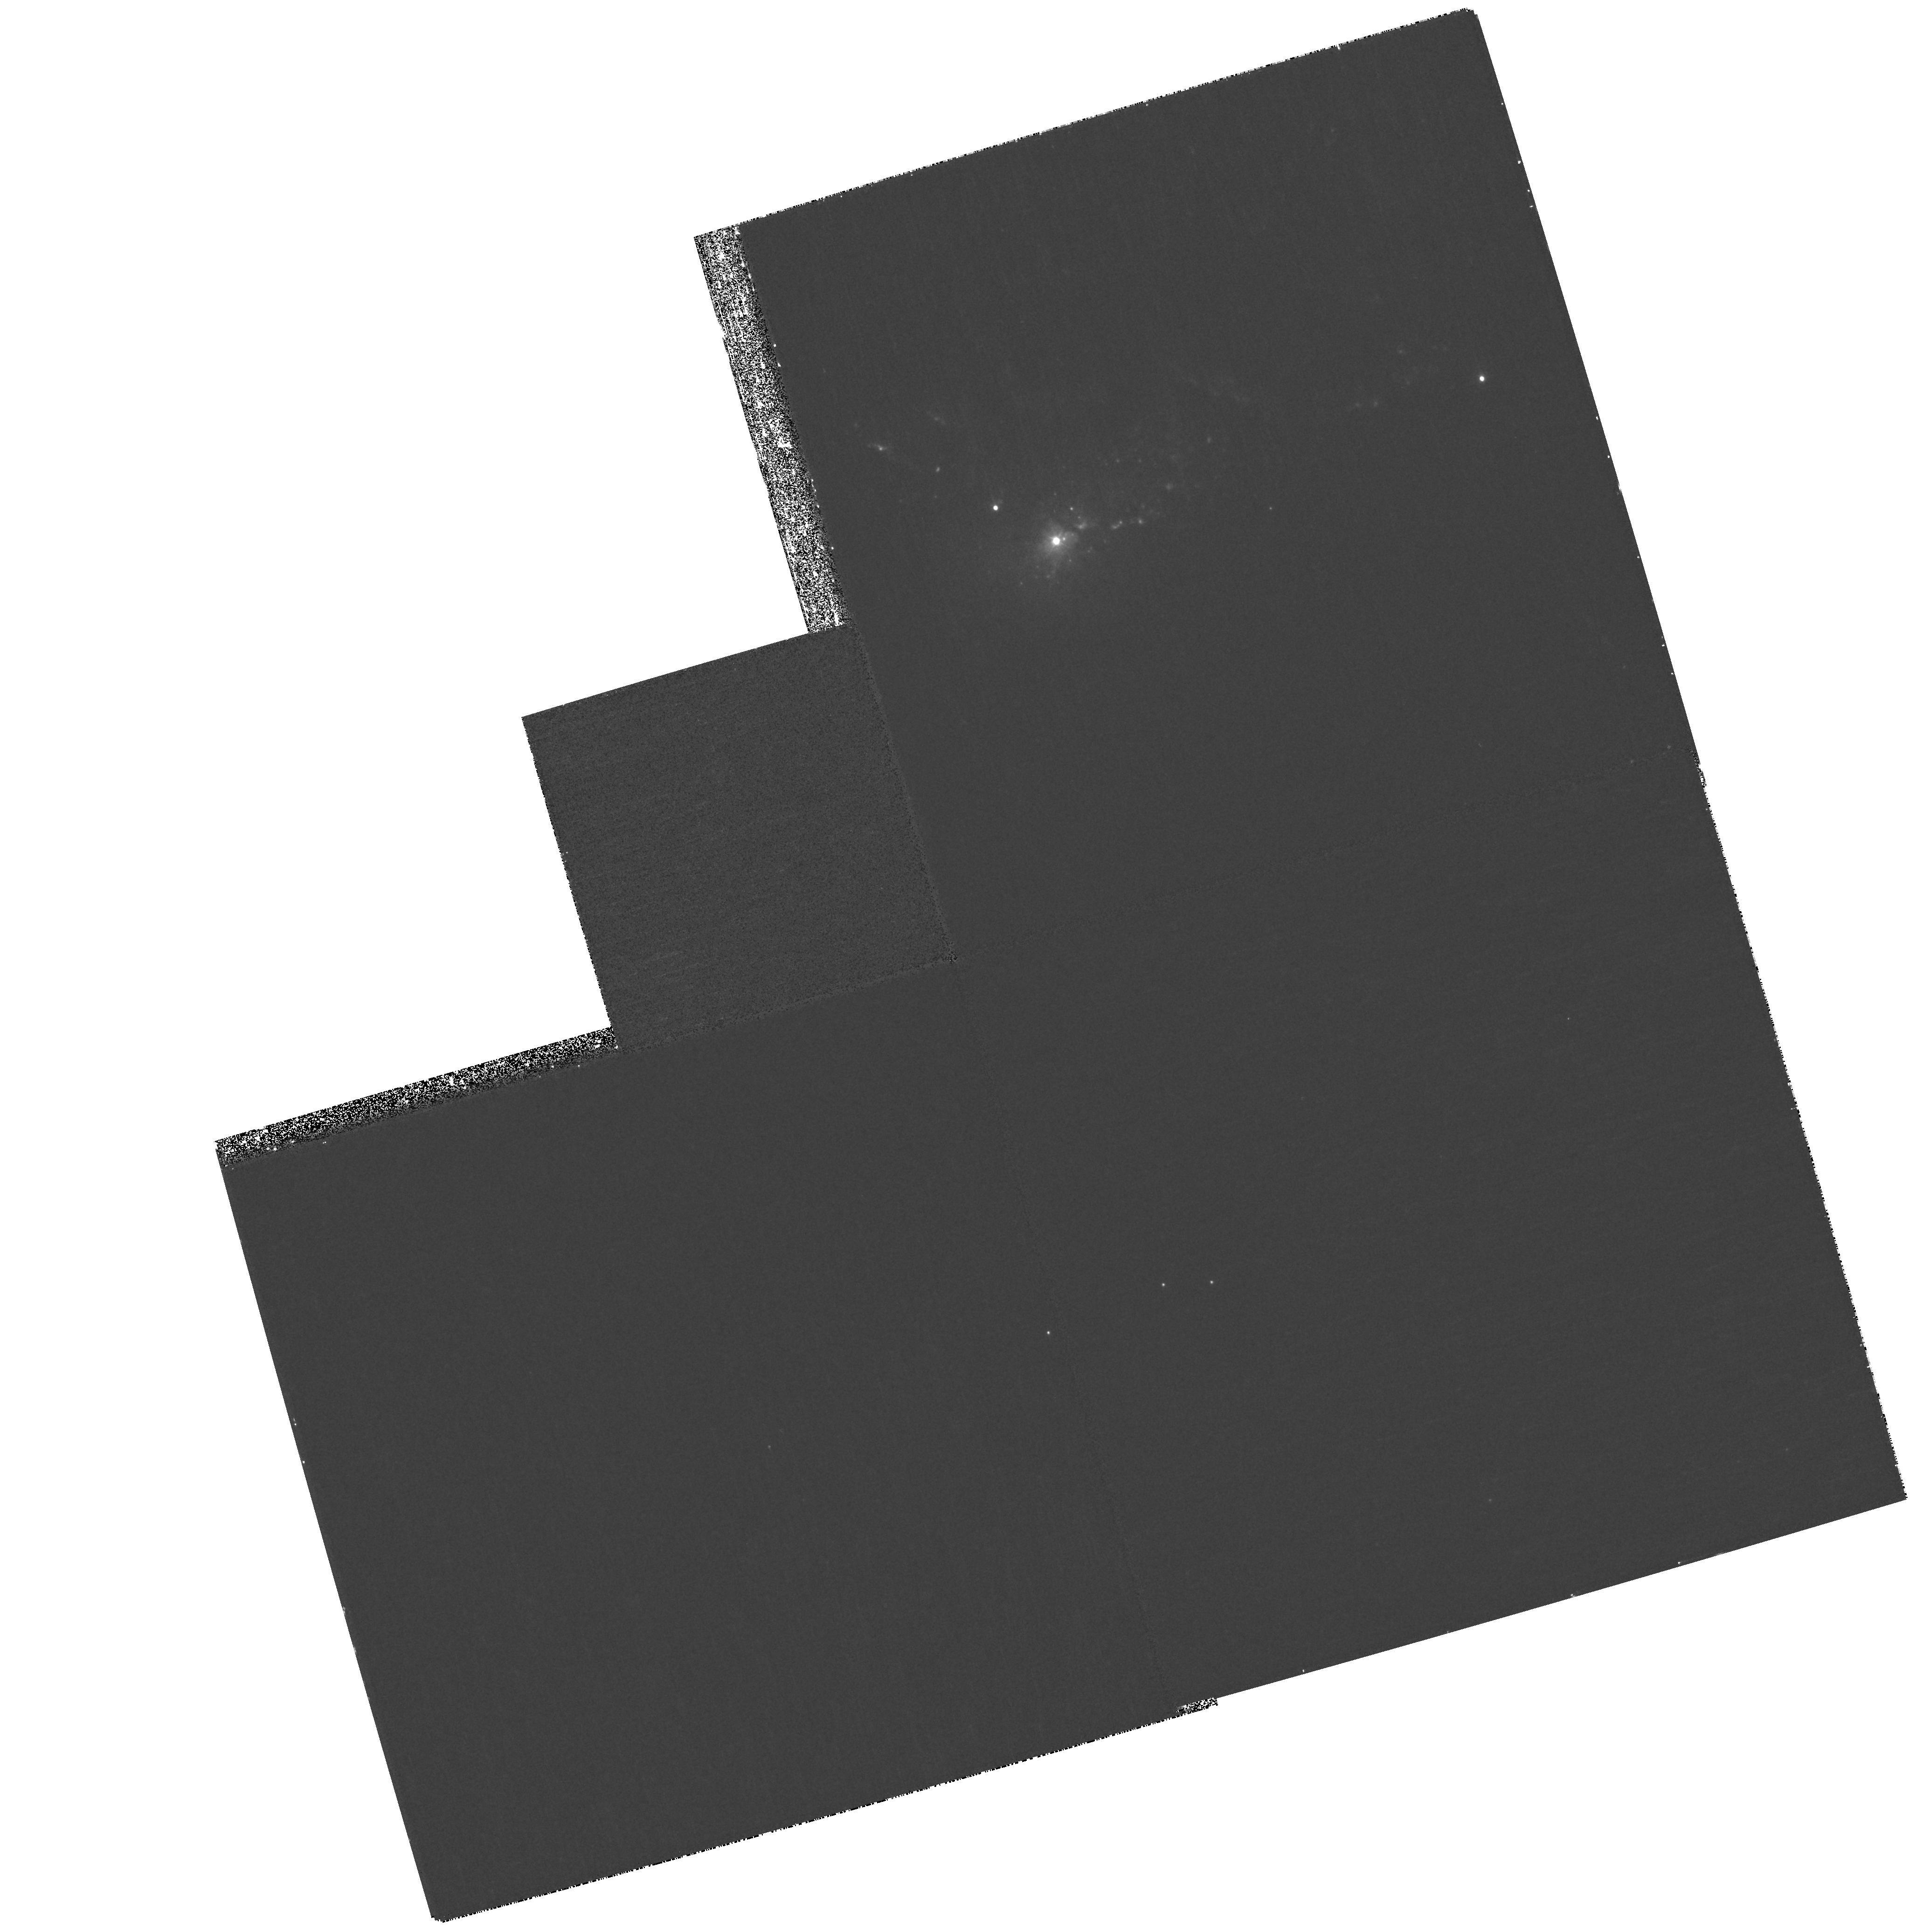
Target: NGC1275-G
Instrument: WFPC2/PC
Filter: F300W
Exposure: 27 min
Observation ID: hst_11207_a7_wfpc2_pc_f300w_ua27a7

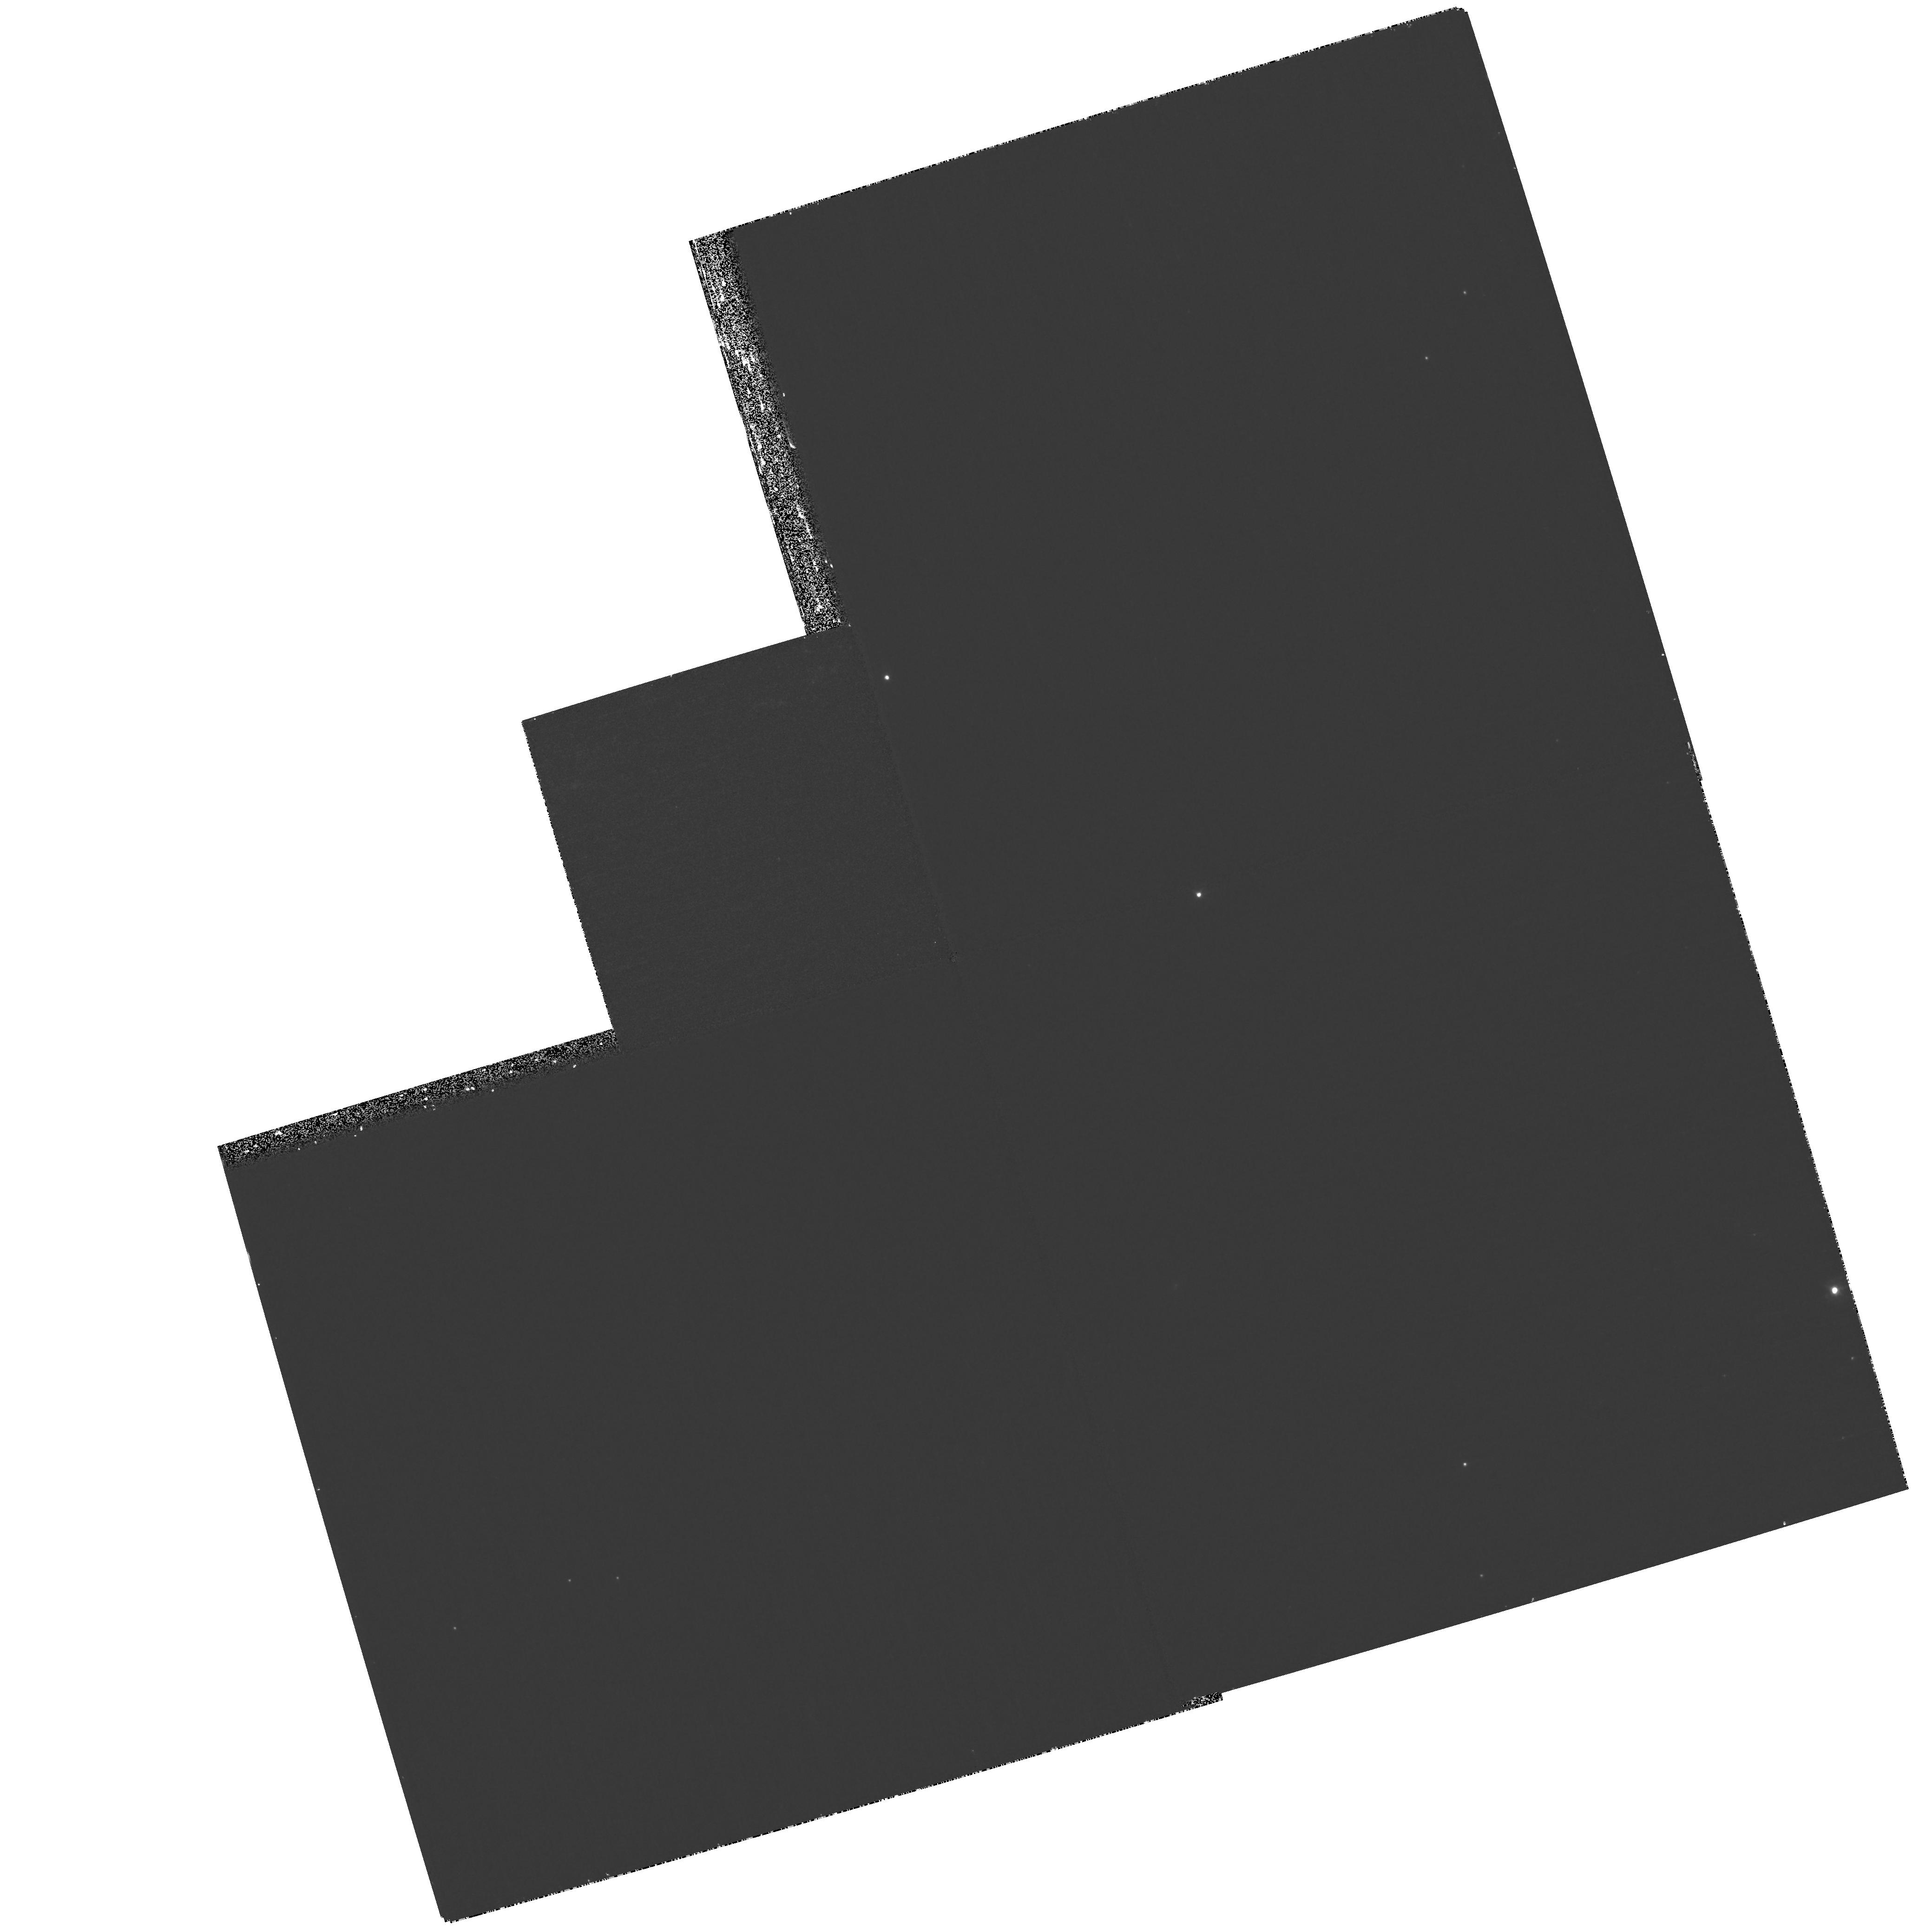
Target: NGC1275-E
Instrument: WFPC2/PC
Filter: F300W
Exposure: 27 min
Observation ID: hst_11207_a5_wfpc2_pc_f300w_ua27a5

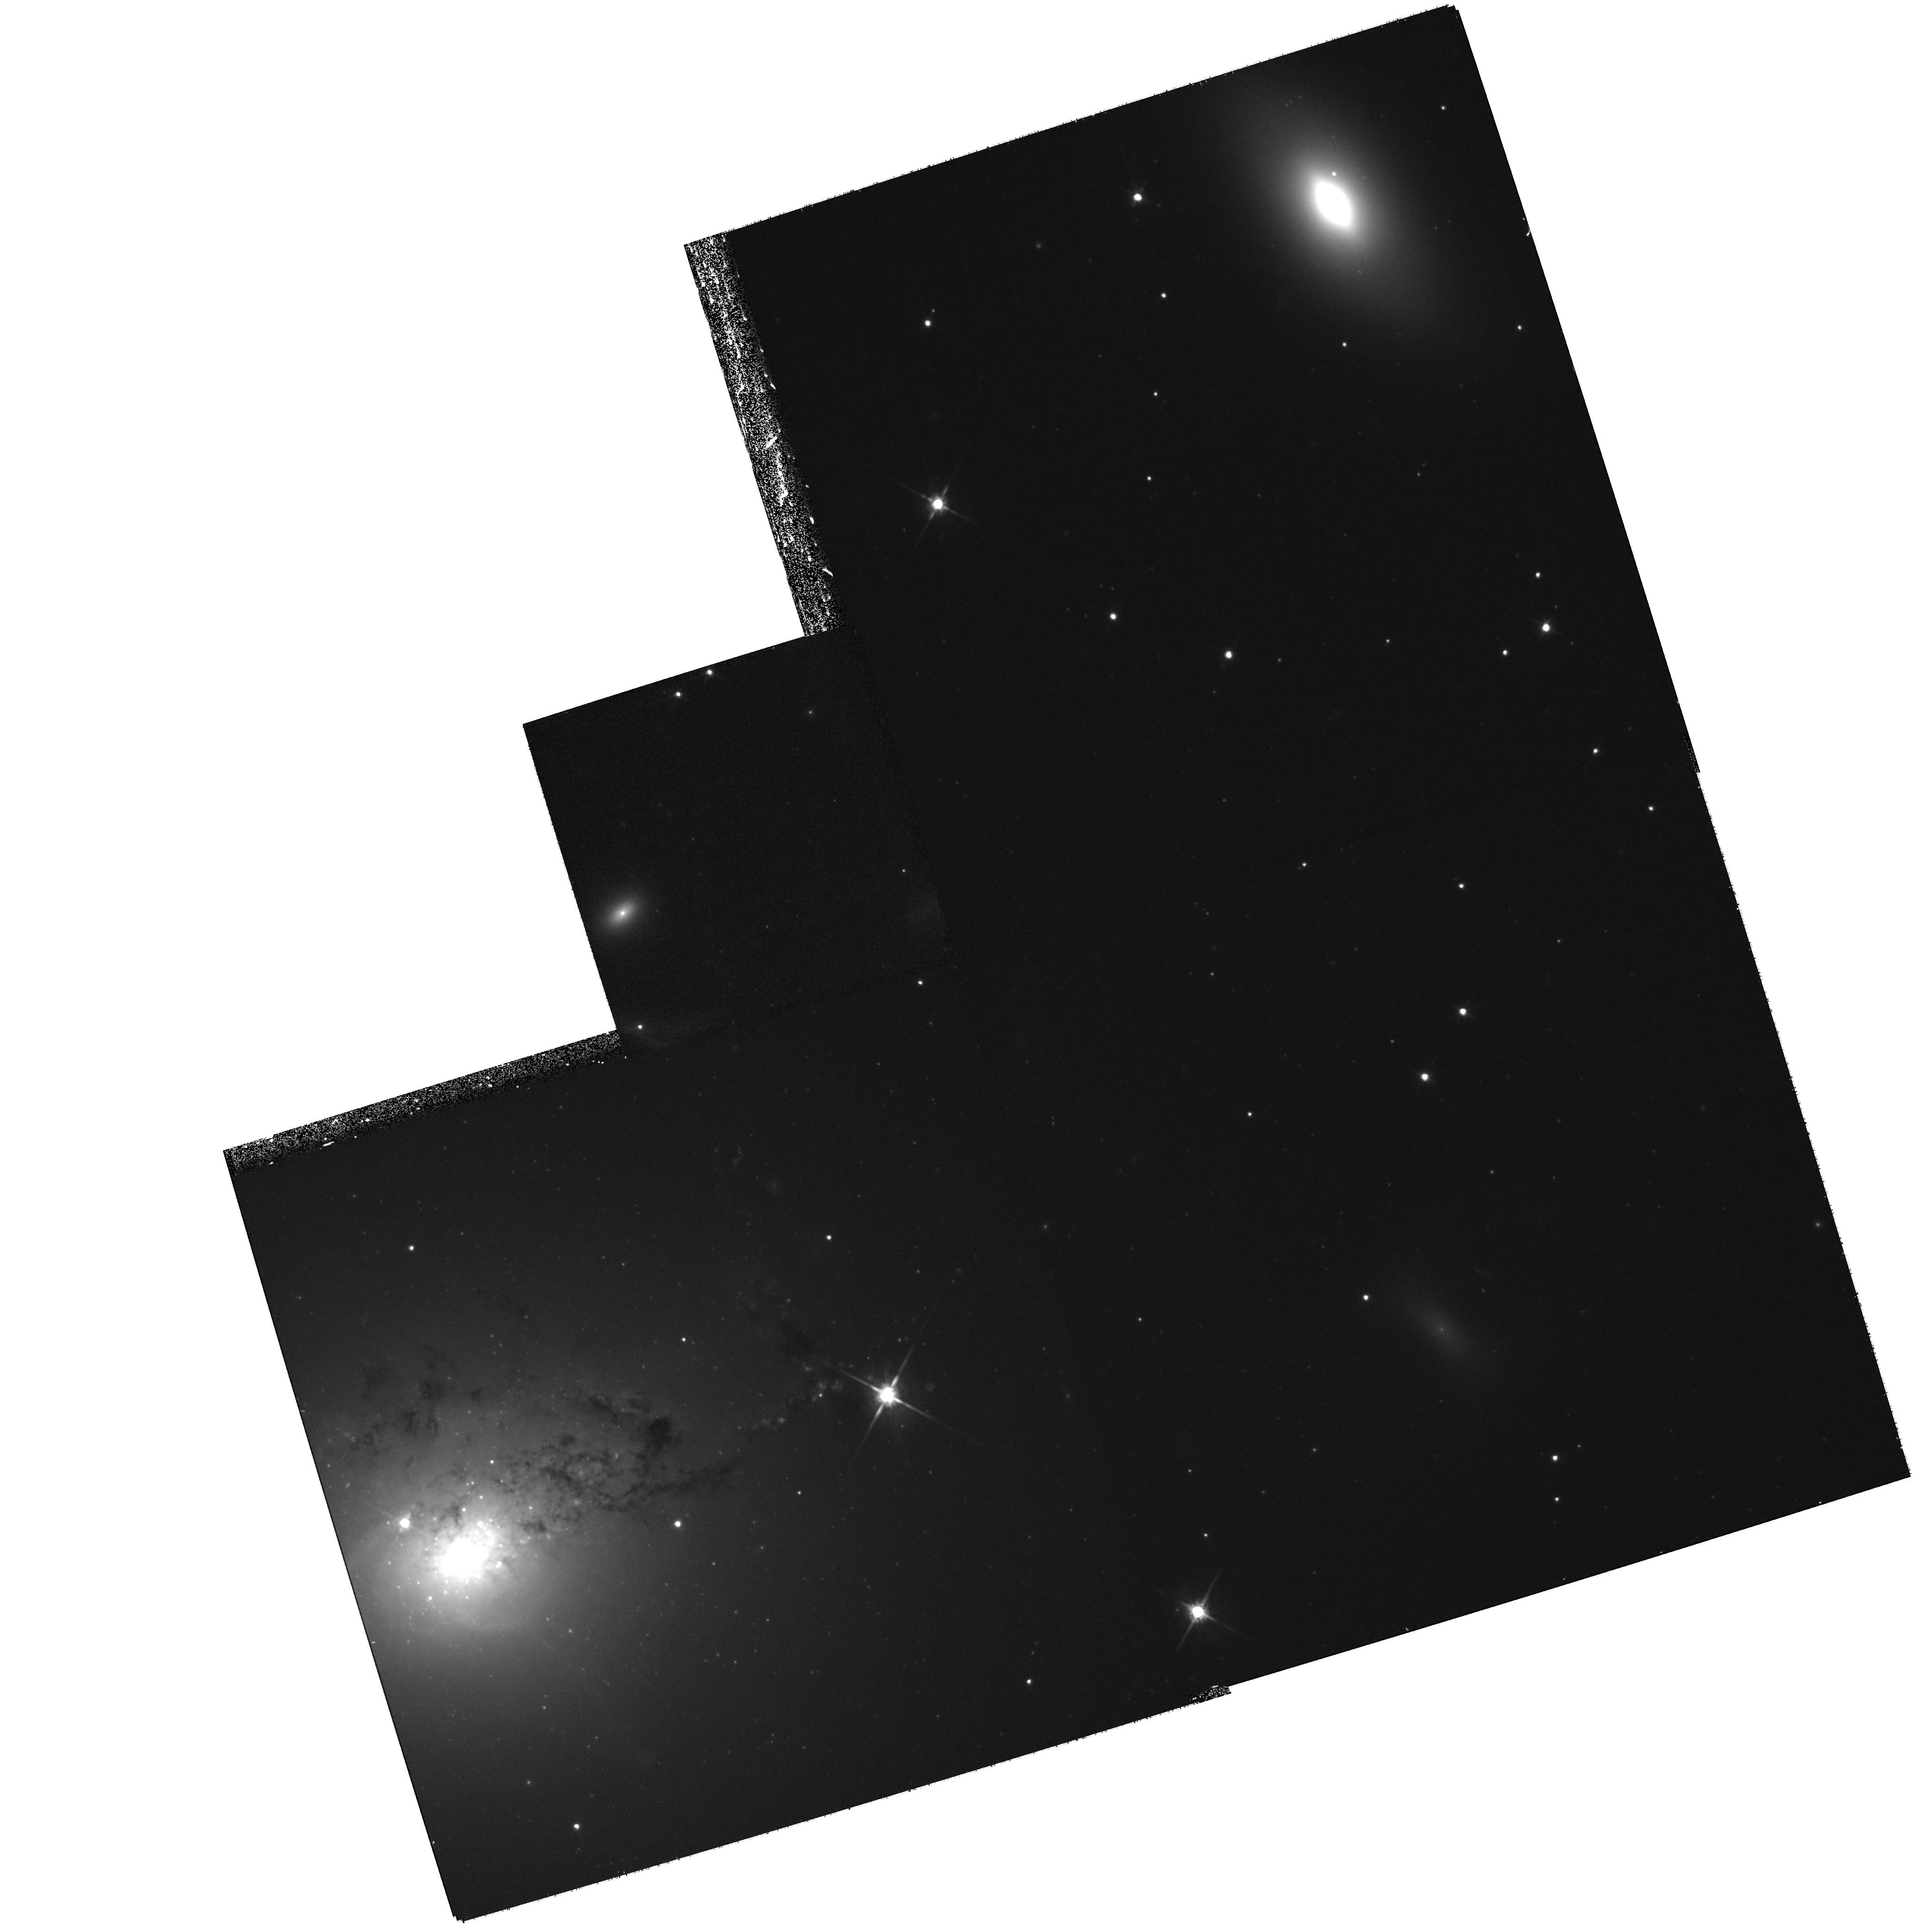
Target: NGC1275-B
Instrument: WFPC2/PC
Filter: F814W
Exposure: 27 min
Observation ID: hst_11207_a2_wfpc2_pc_f814w_ua27a2

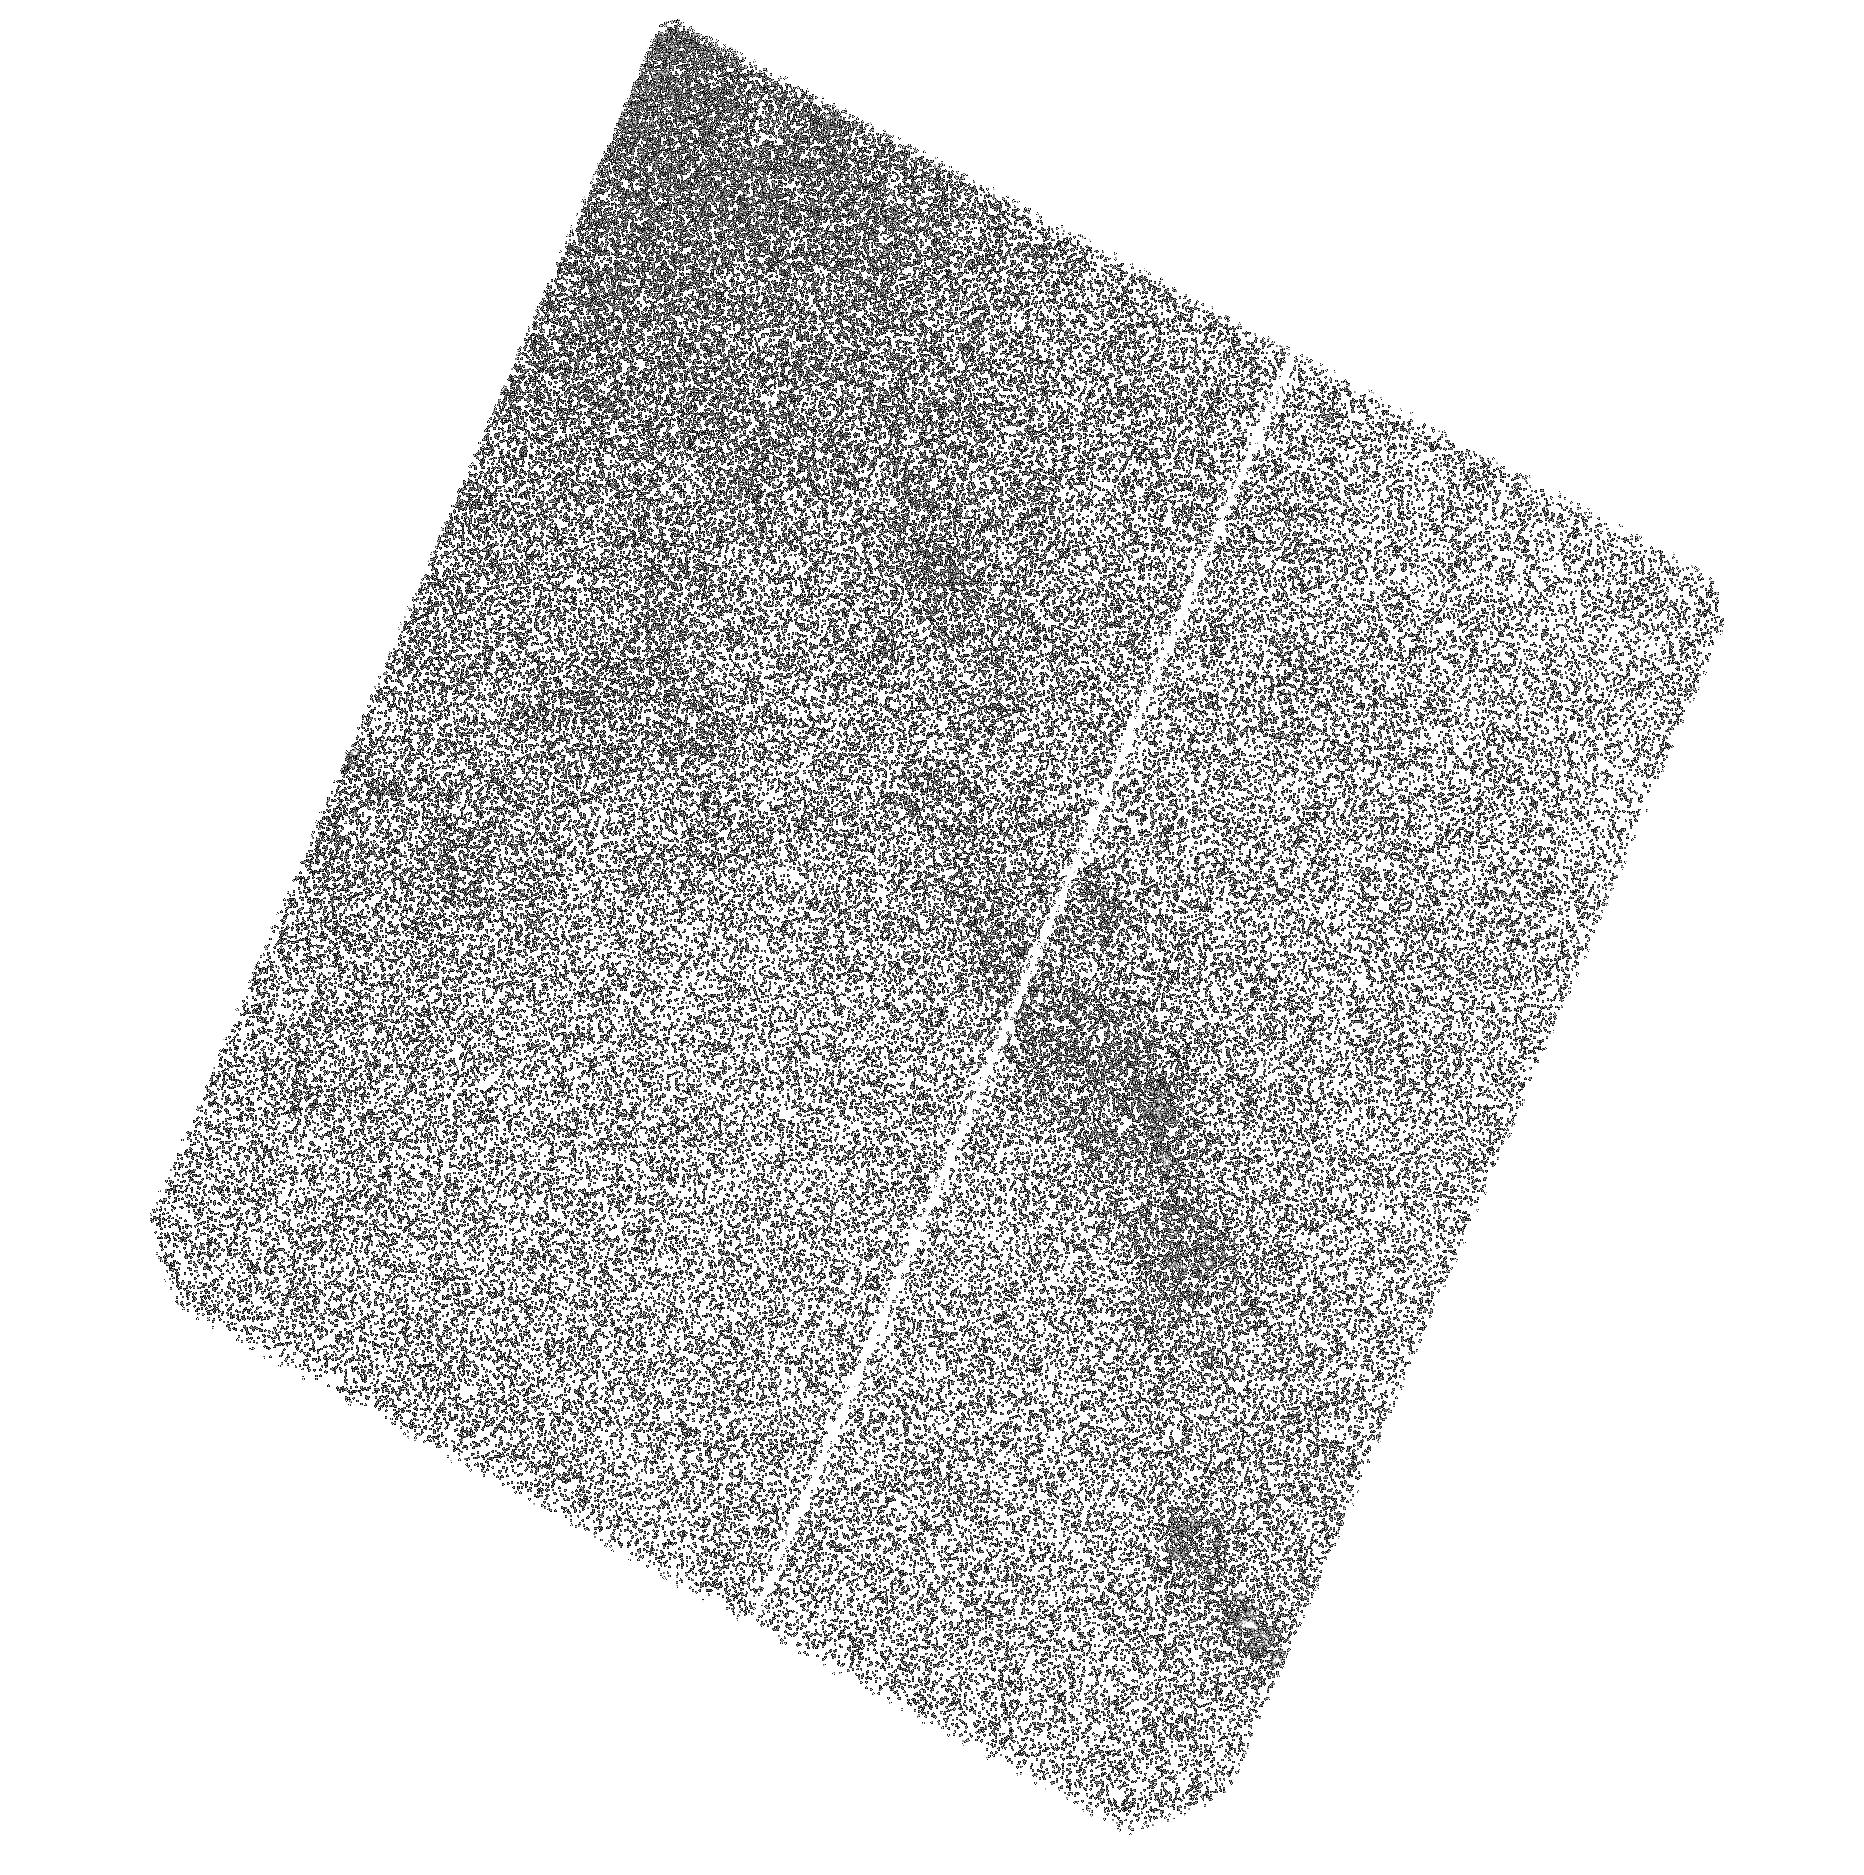
Target: NGC1275-F
Instrument: ACS/SBC
Filter: F140LP
Exposure: 43 min
Observation ID: hst_11207_06_acs_sbc_f140lp_ja2706

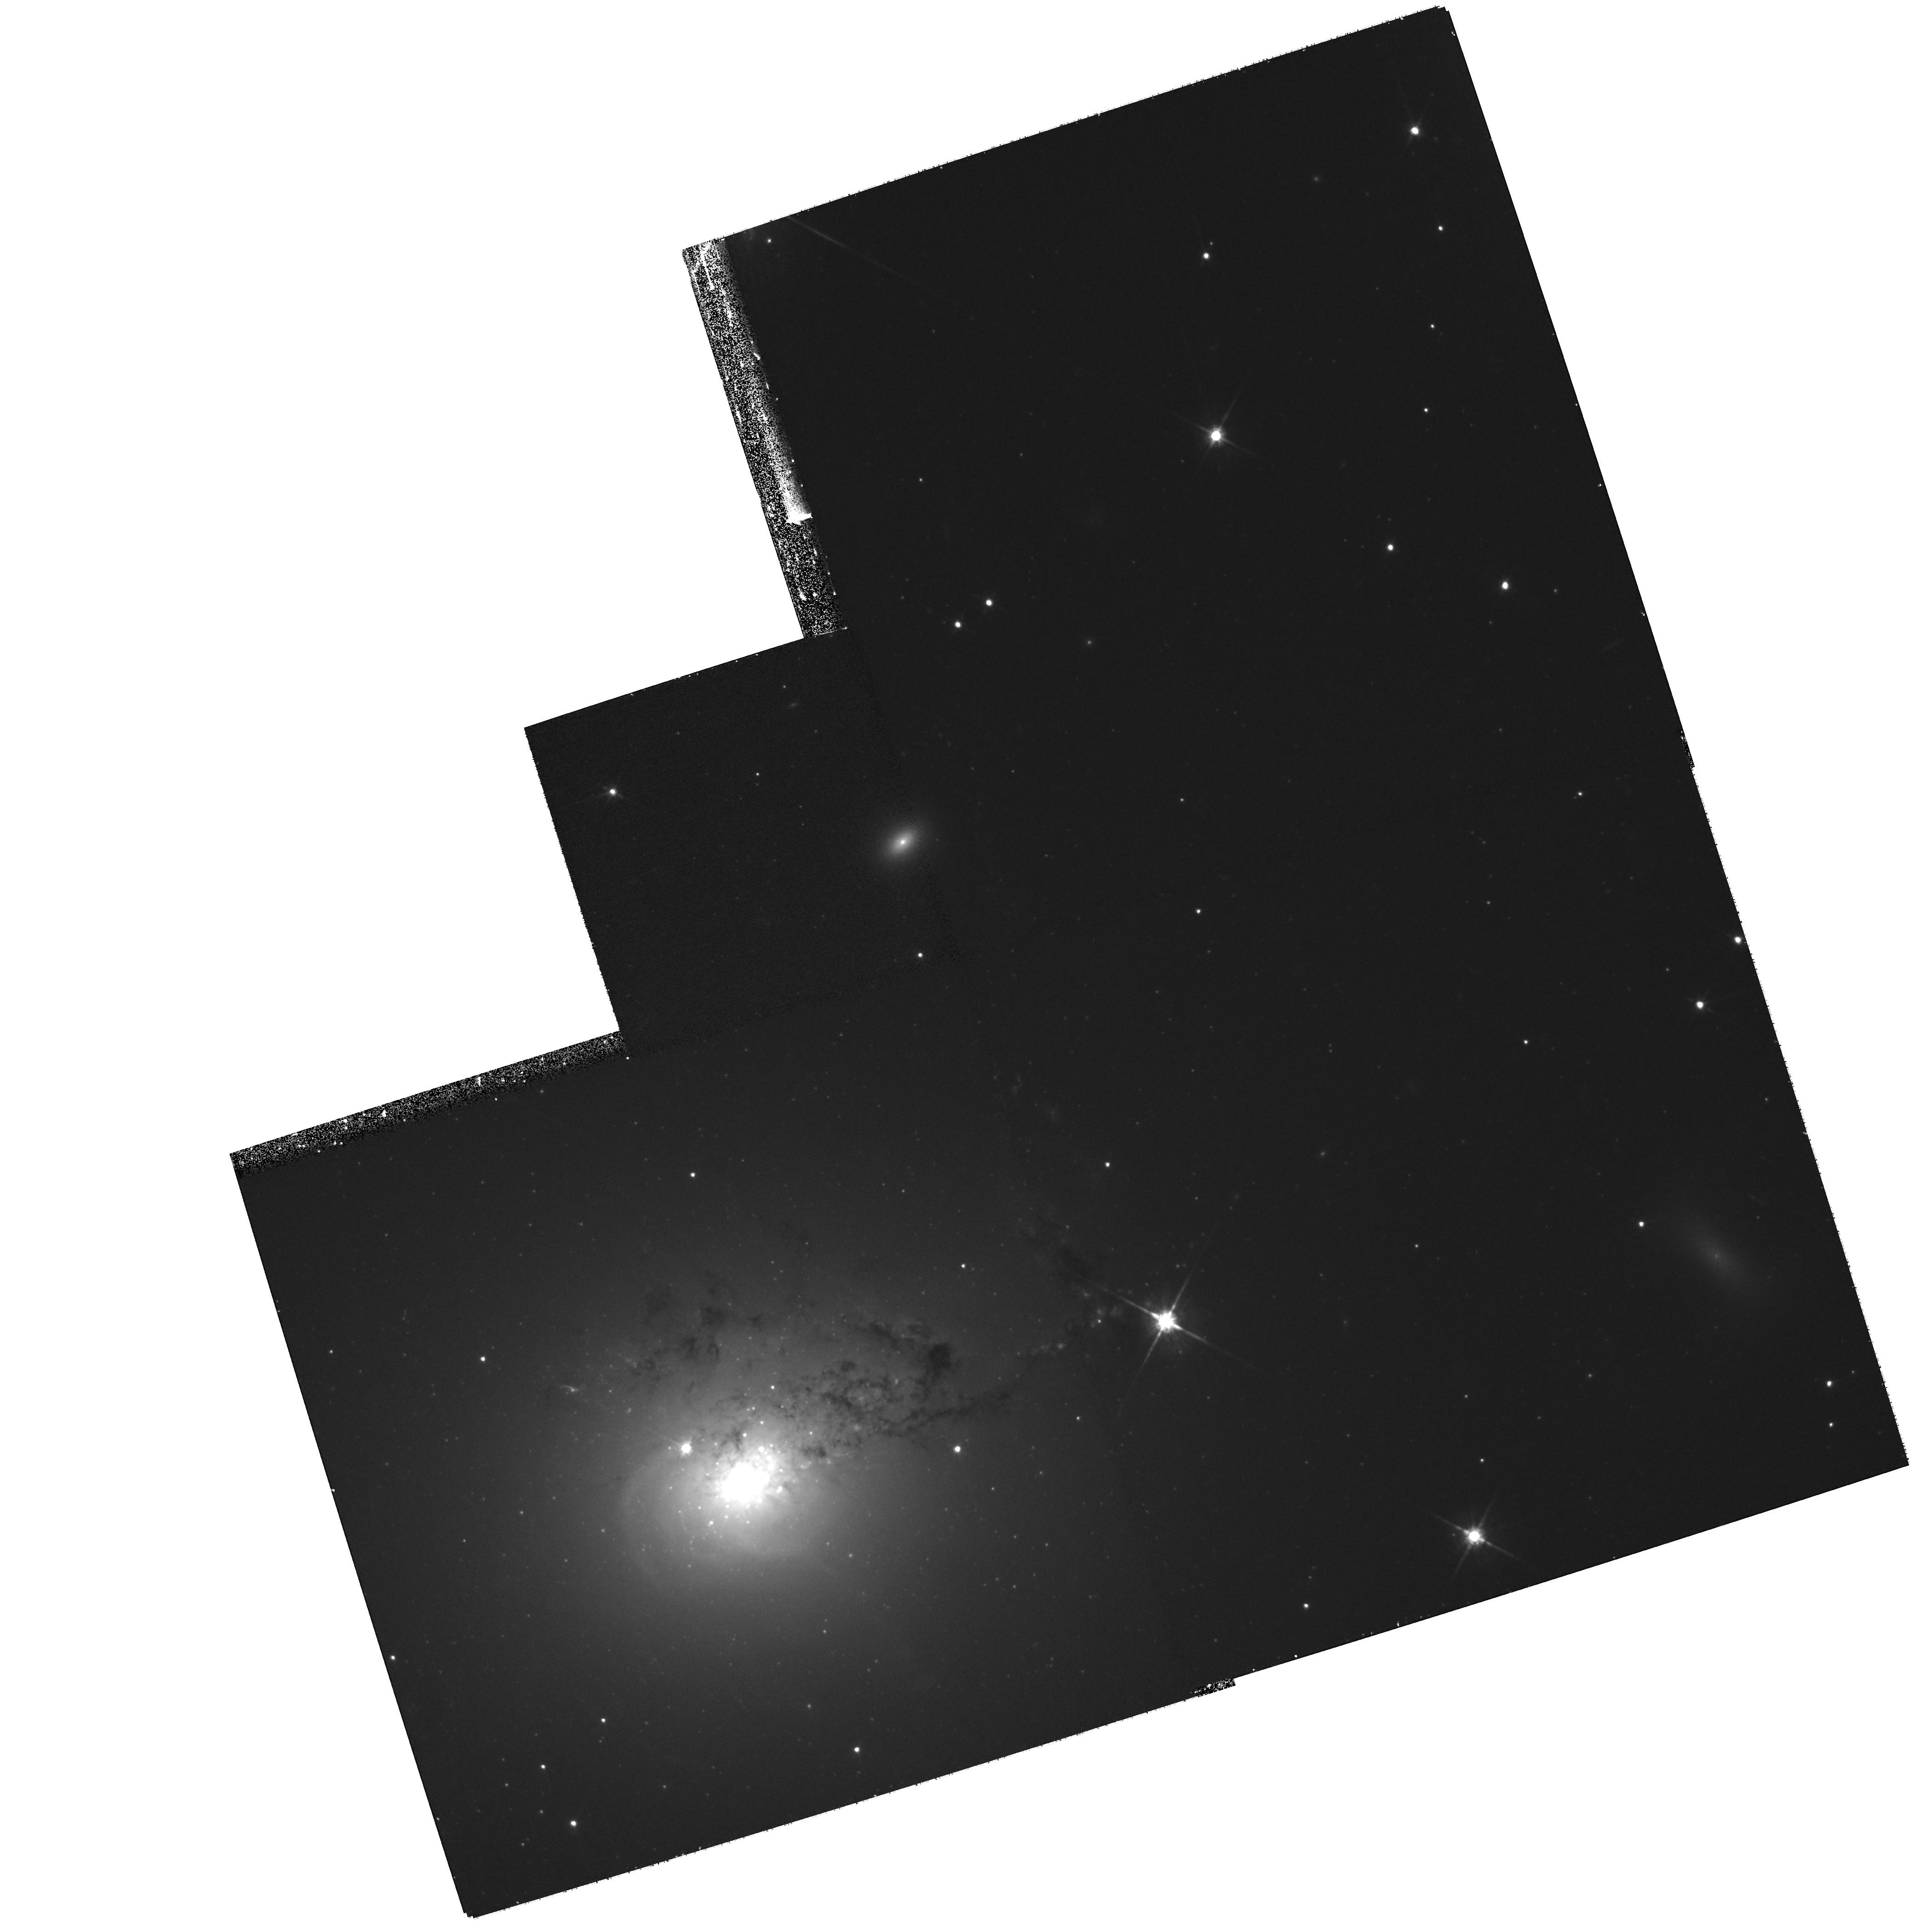
Target: NGC1275-A
Instrument: WFPC2/PC
Filter: F814W
Exposure: 27 min
Observation ID: hst_11207_a1_wfpc2_pc_f814w_ua27a1

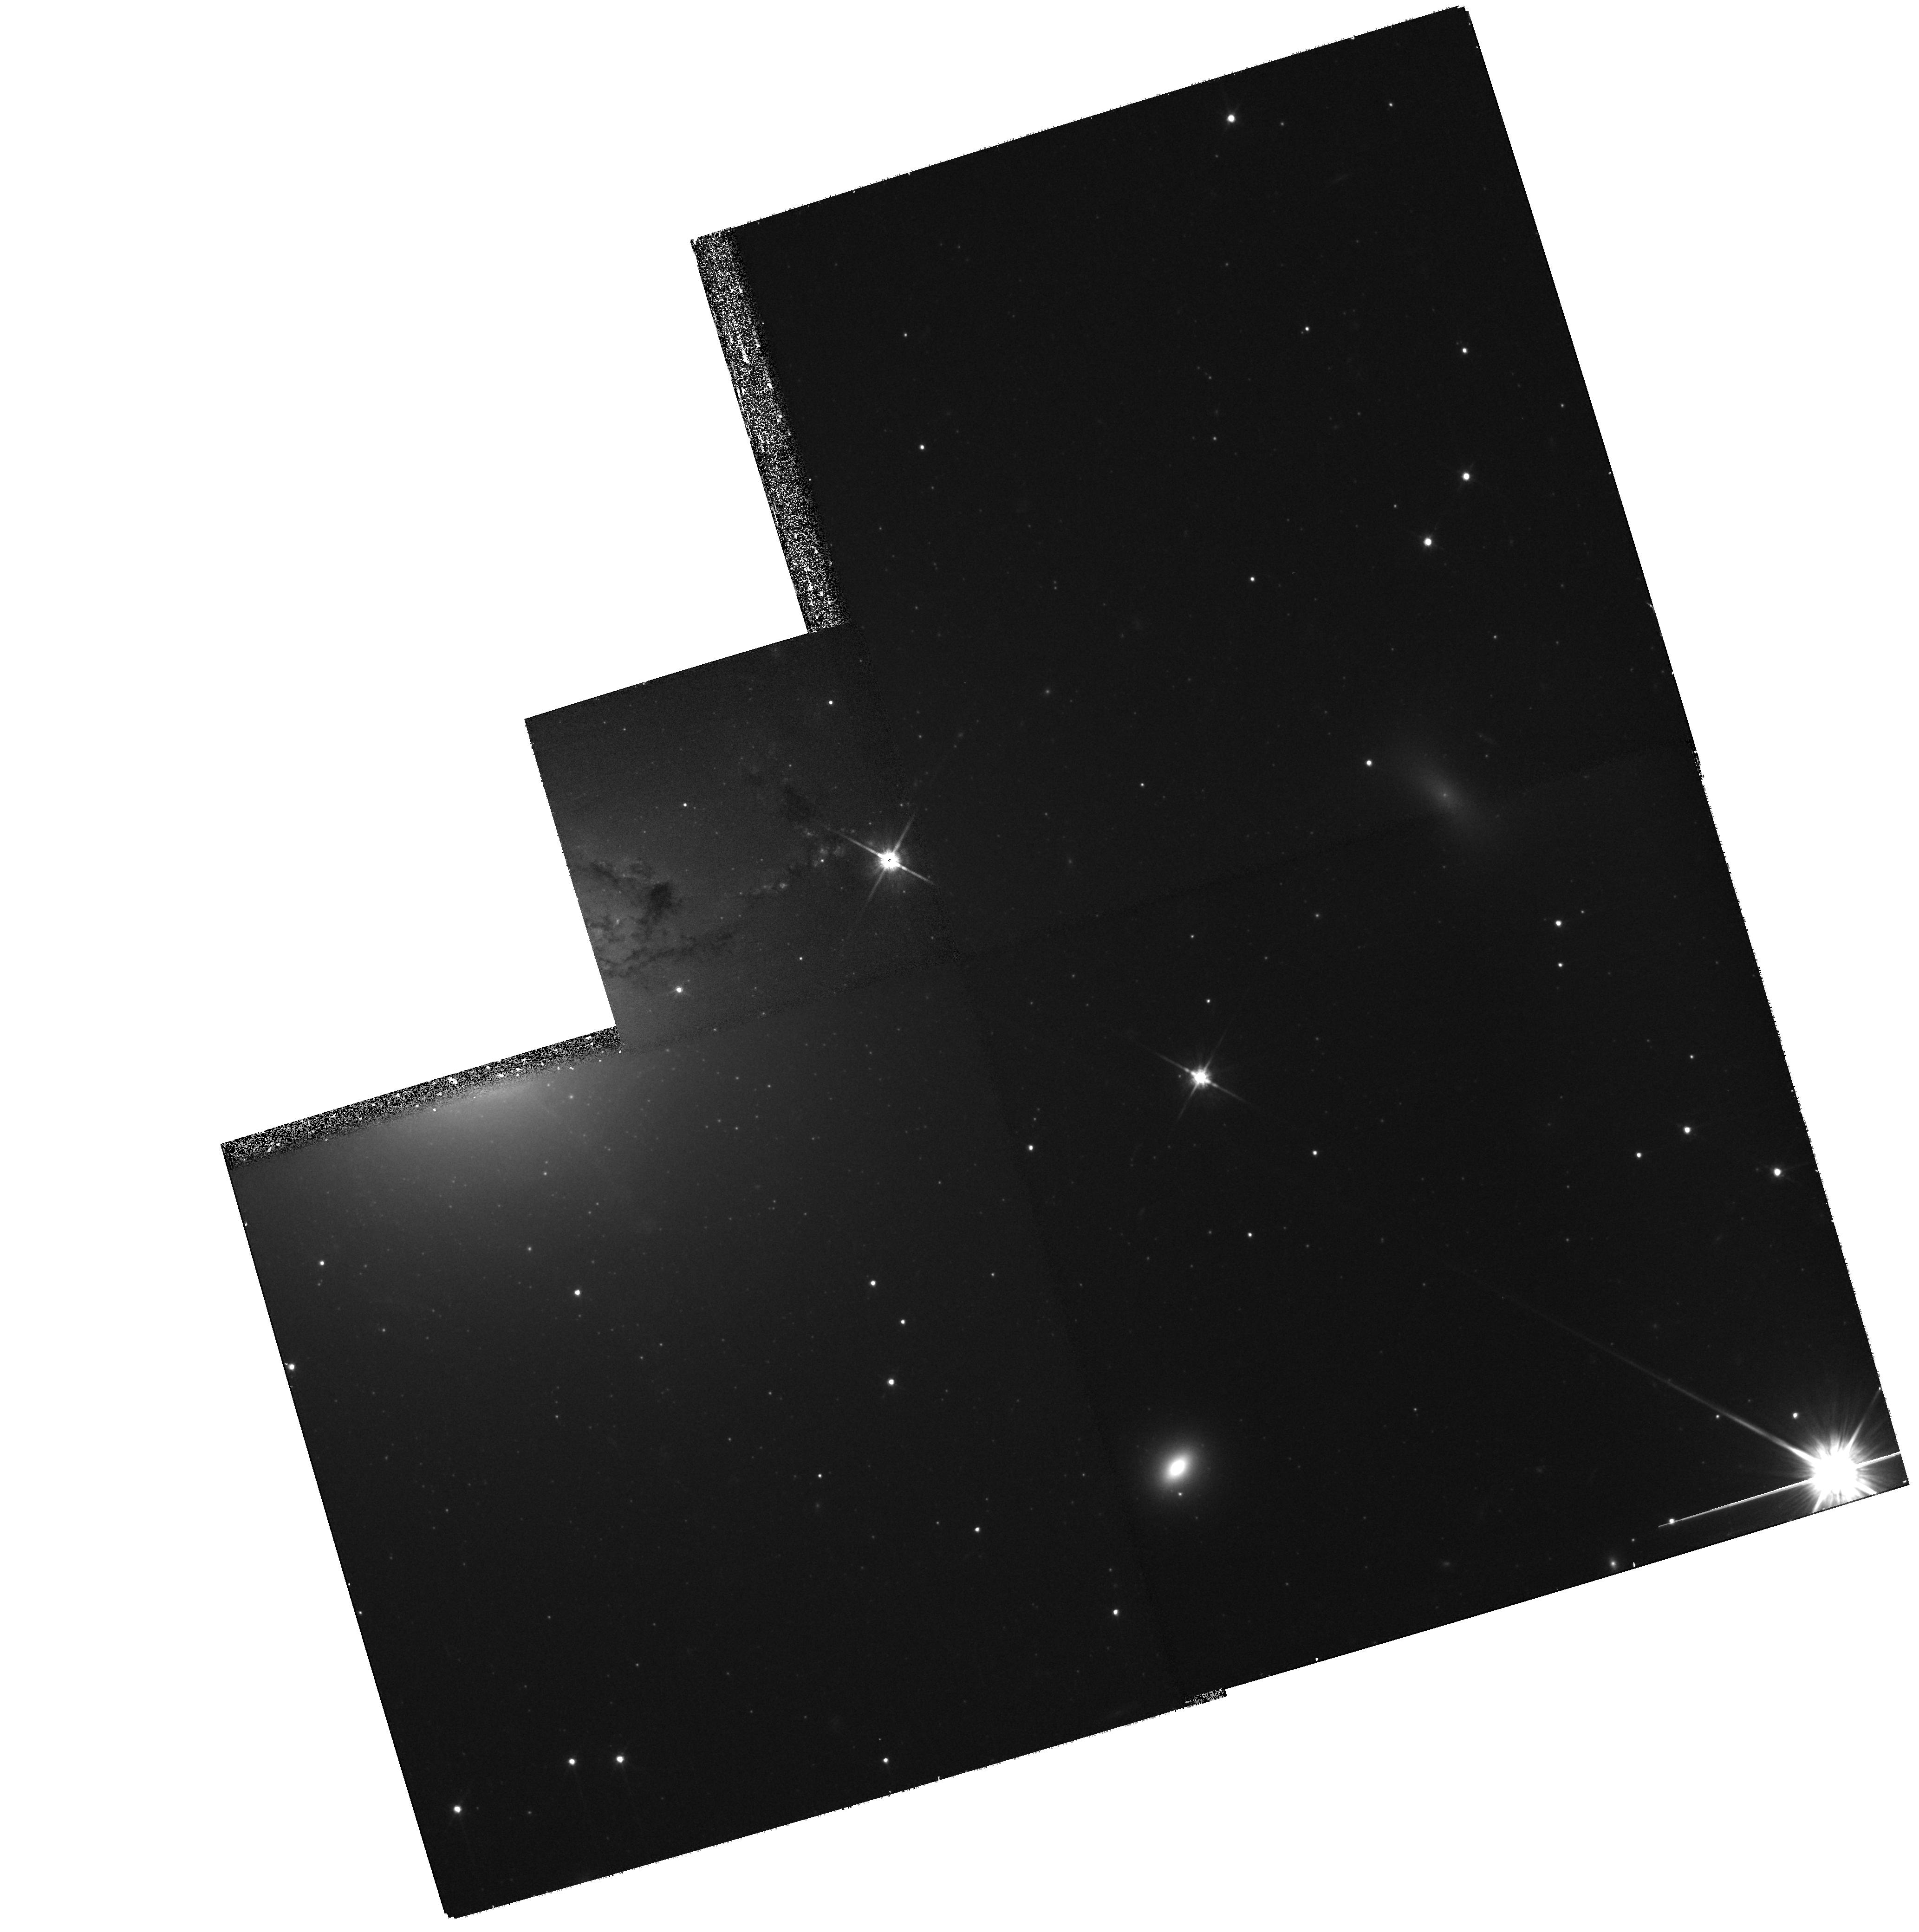
Target: NGC1275-D
Instrument: WFPC2/PC
Filter: F814W
Exposure: 27 min
Observation ID: hst_11207_a4_wfpc2_pc_f814w_ua27a4

Star Formation in the Perseus Cluster Cooling Flow (PI: OConnell, Robert W.)

We propose to obtain high resolution, UV/optical imaging of the "accretion populations" in the massive cooling flow of the Perseus cluster of galaxies. New GALEX observations show that the dominant galaxy in this nearby cluster, NGC 1275, has an extended network of UV-bright populations apparently formed recently from the intracluster gas. Cluster cooling flows are the most prominent of the environments where we can readily observe the cycle of gas accretion, star formation, and feedback from active nuclei that is thought to play a central role in the formation and evolution of galaxies. Because they can be readily age-dated, the accretion populations help to trace the sequence of exchange of material between galaxies and the intracluster medium. The ACS/SBC and WFPC2/PC cameras offer the highest spatial resolution and best panchromatic performance available to map the spatial and age distribution of the accretion populations and their relationship to radio-emitting plasma and the hot intracluster gas.